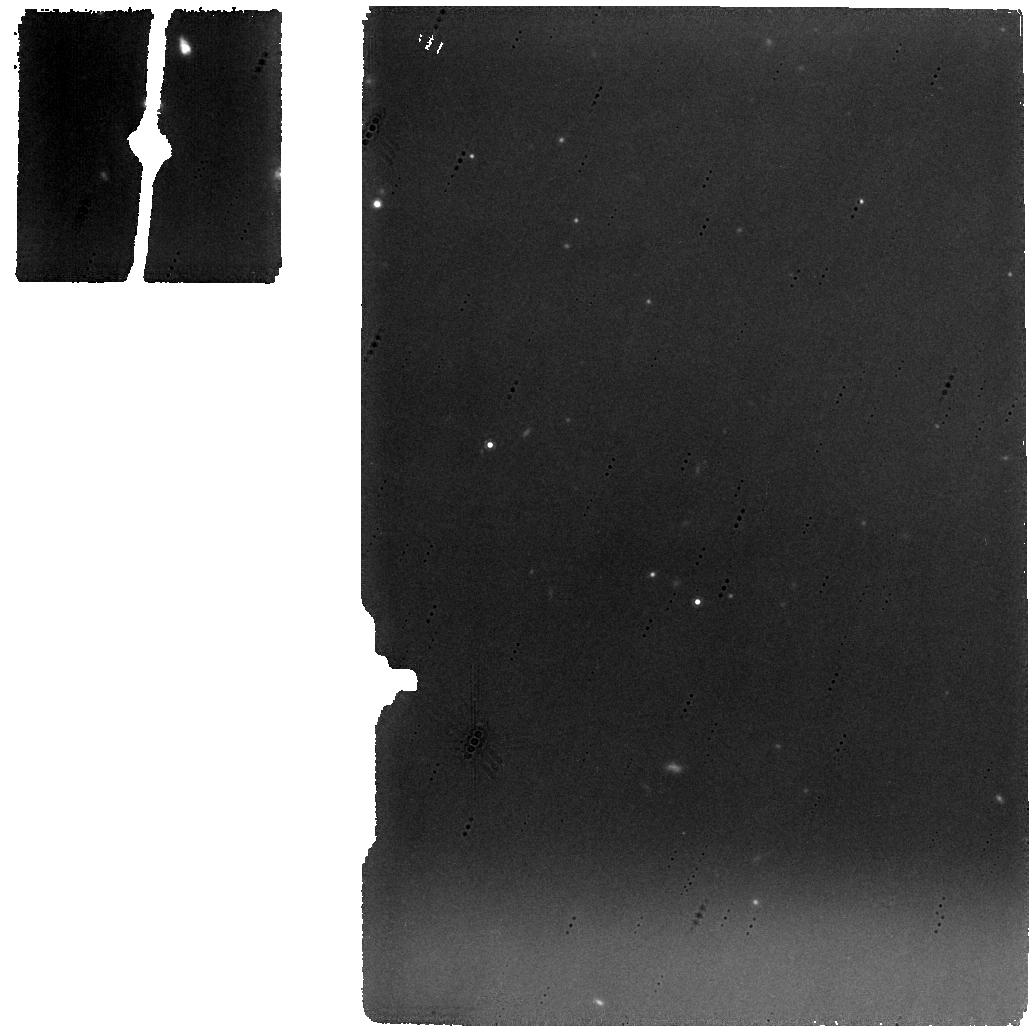
Target: HIGHZODI-DOY117
Instrument: MIRI
Filter: F1000W
Exposure: 7 min
Observation ID: jw01448-o007_t018_miri_f1000w

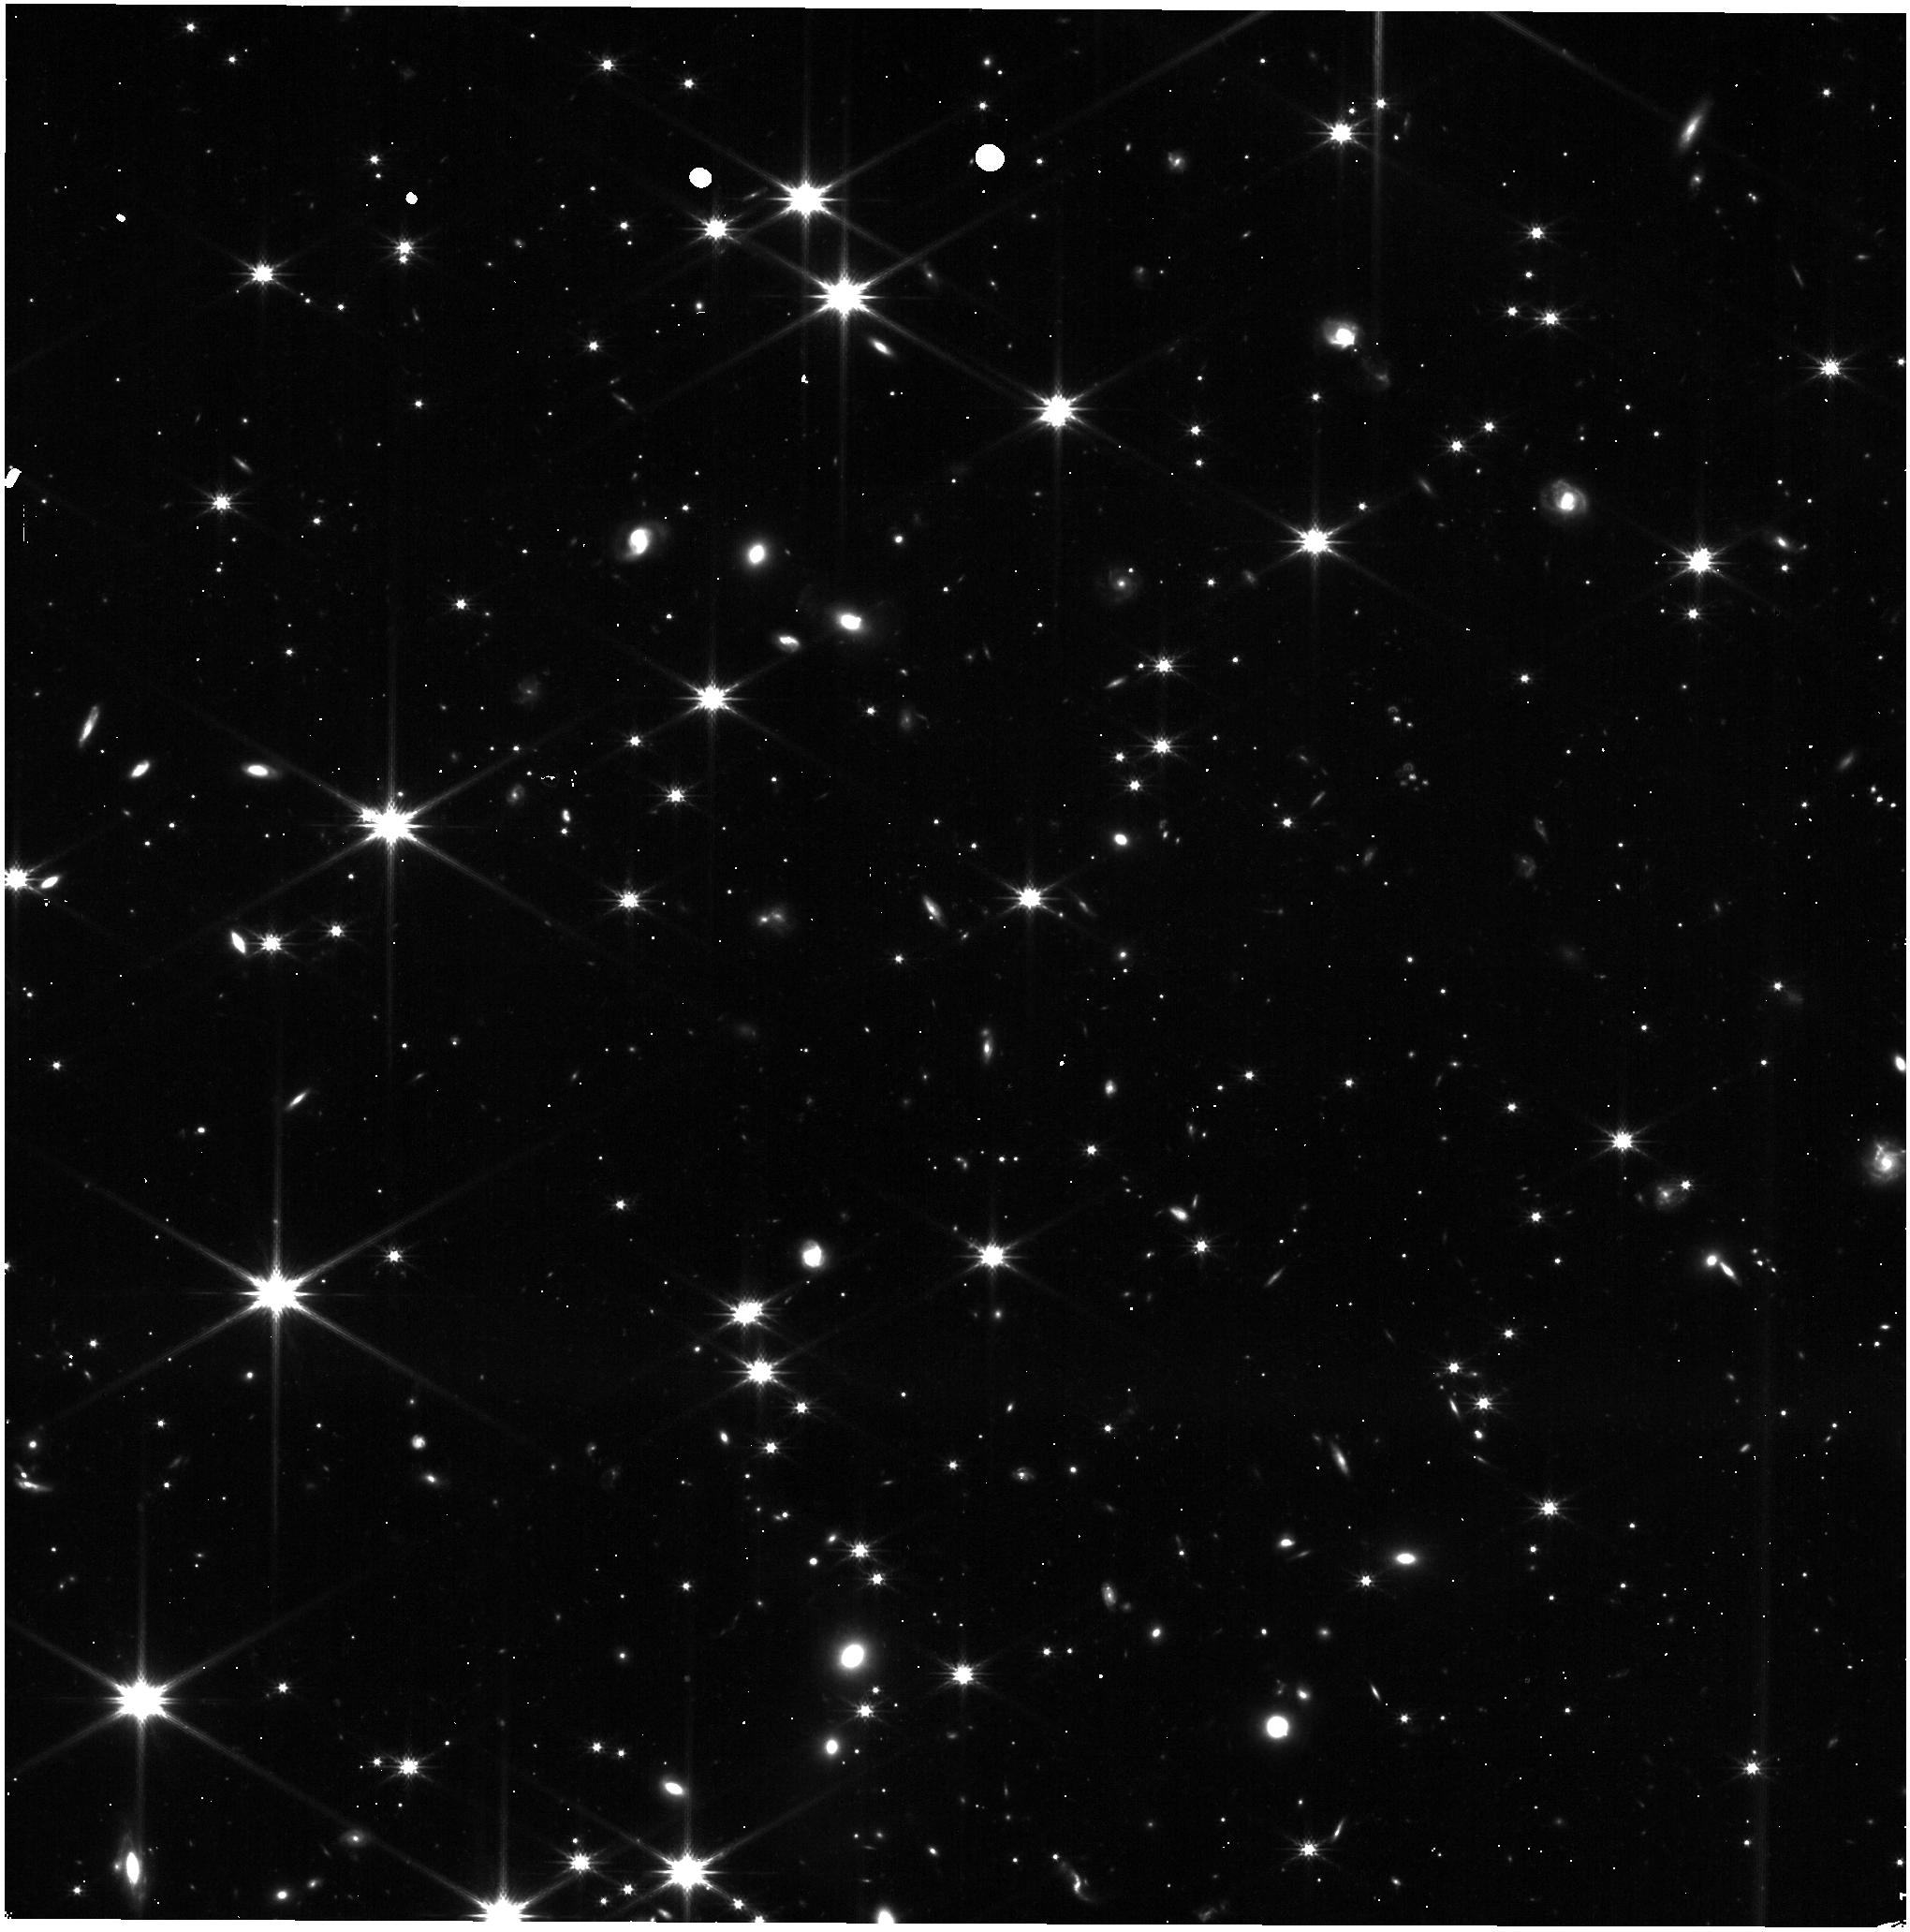
Target: 12MINZODY
Instrument: NIRISS
Filter: CLEAR+F200W
Exposure: 5 min
Observation ID: jw01448-o015_t005_niriss_clear-f200w

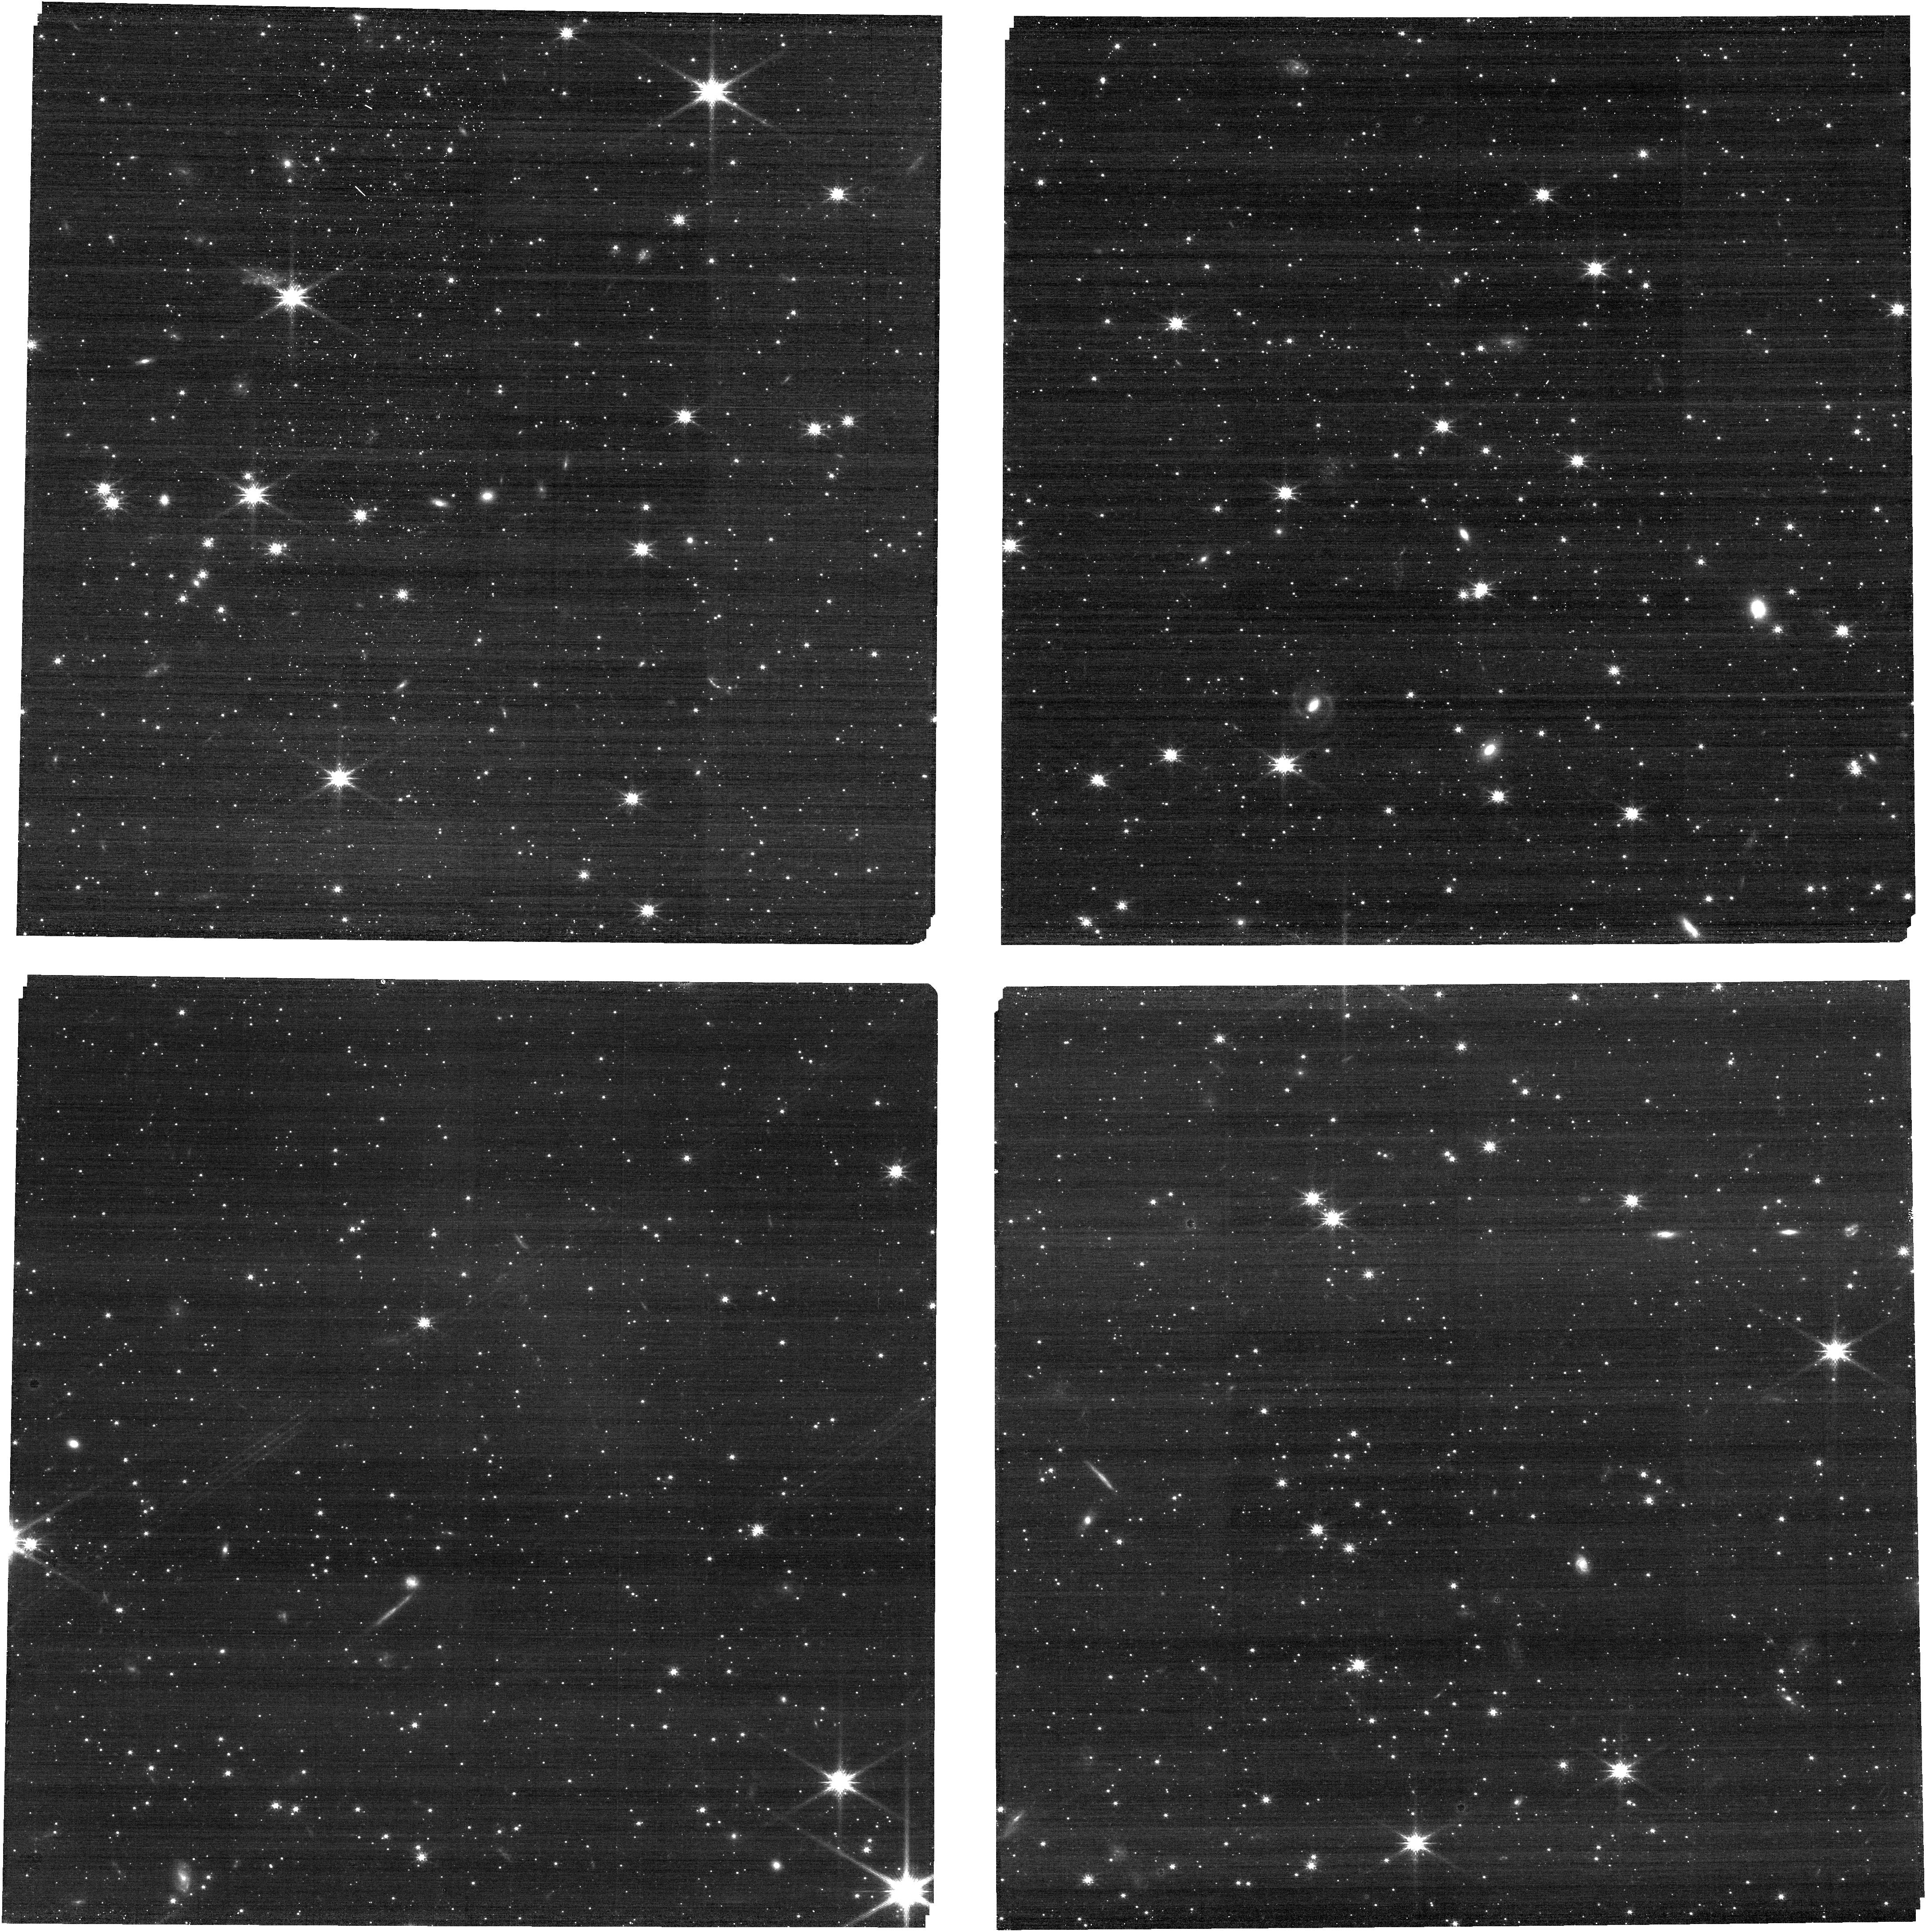
Target: CVZ-S
Instrument: NIRCAM
Filter: F115W
Exposure: 8 min
Observation ID: jw01448-o006_t006_nircam_clear-f115w

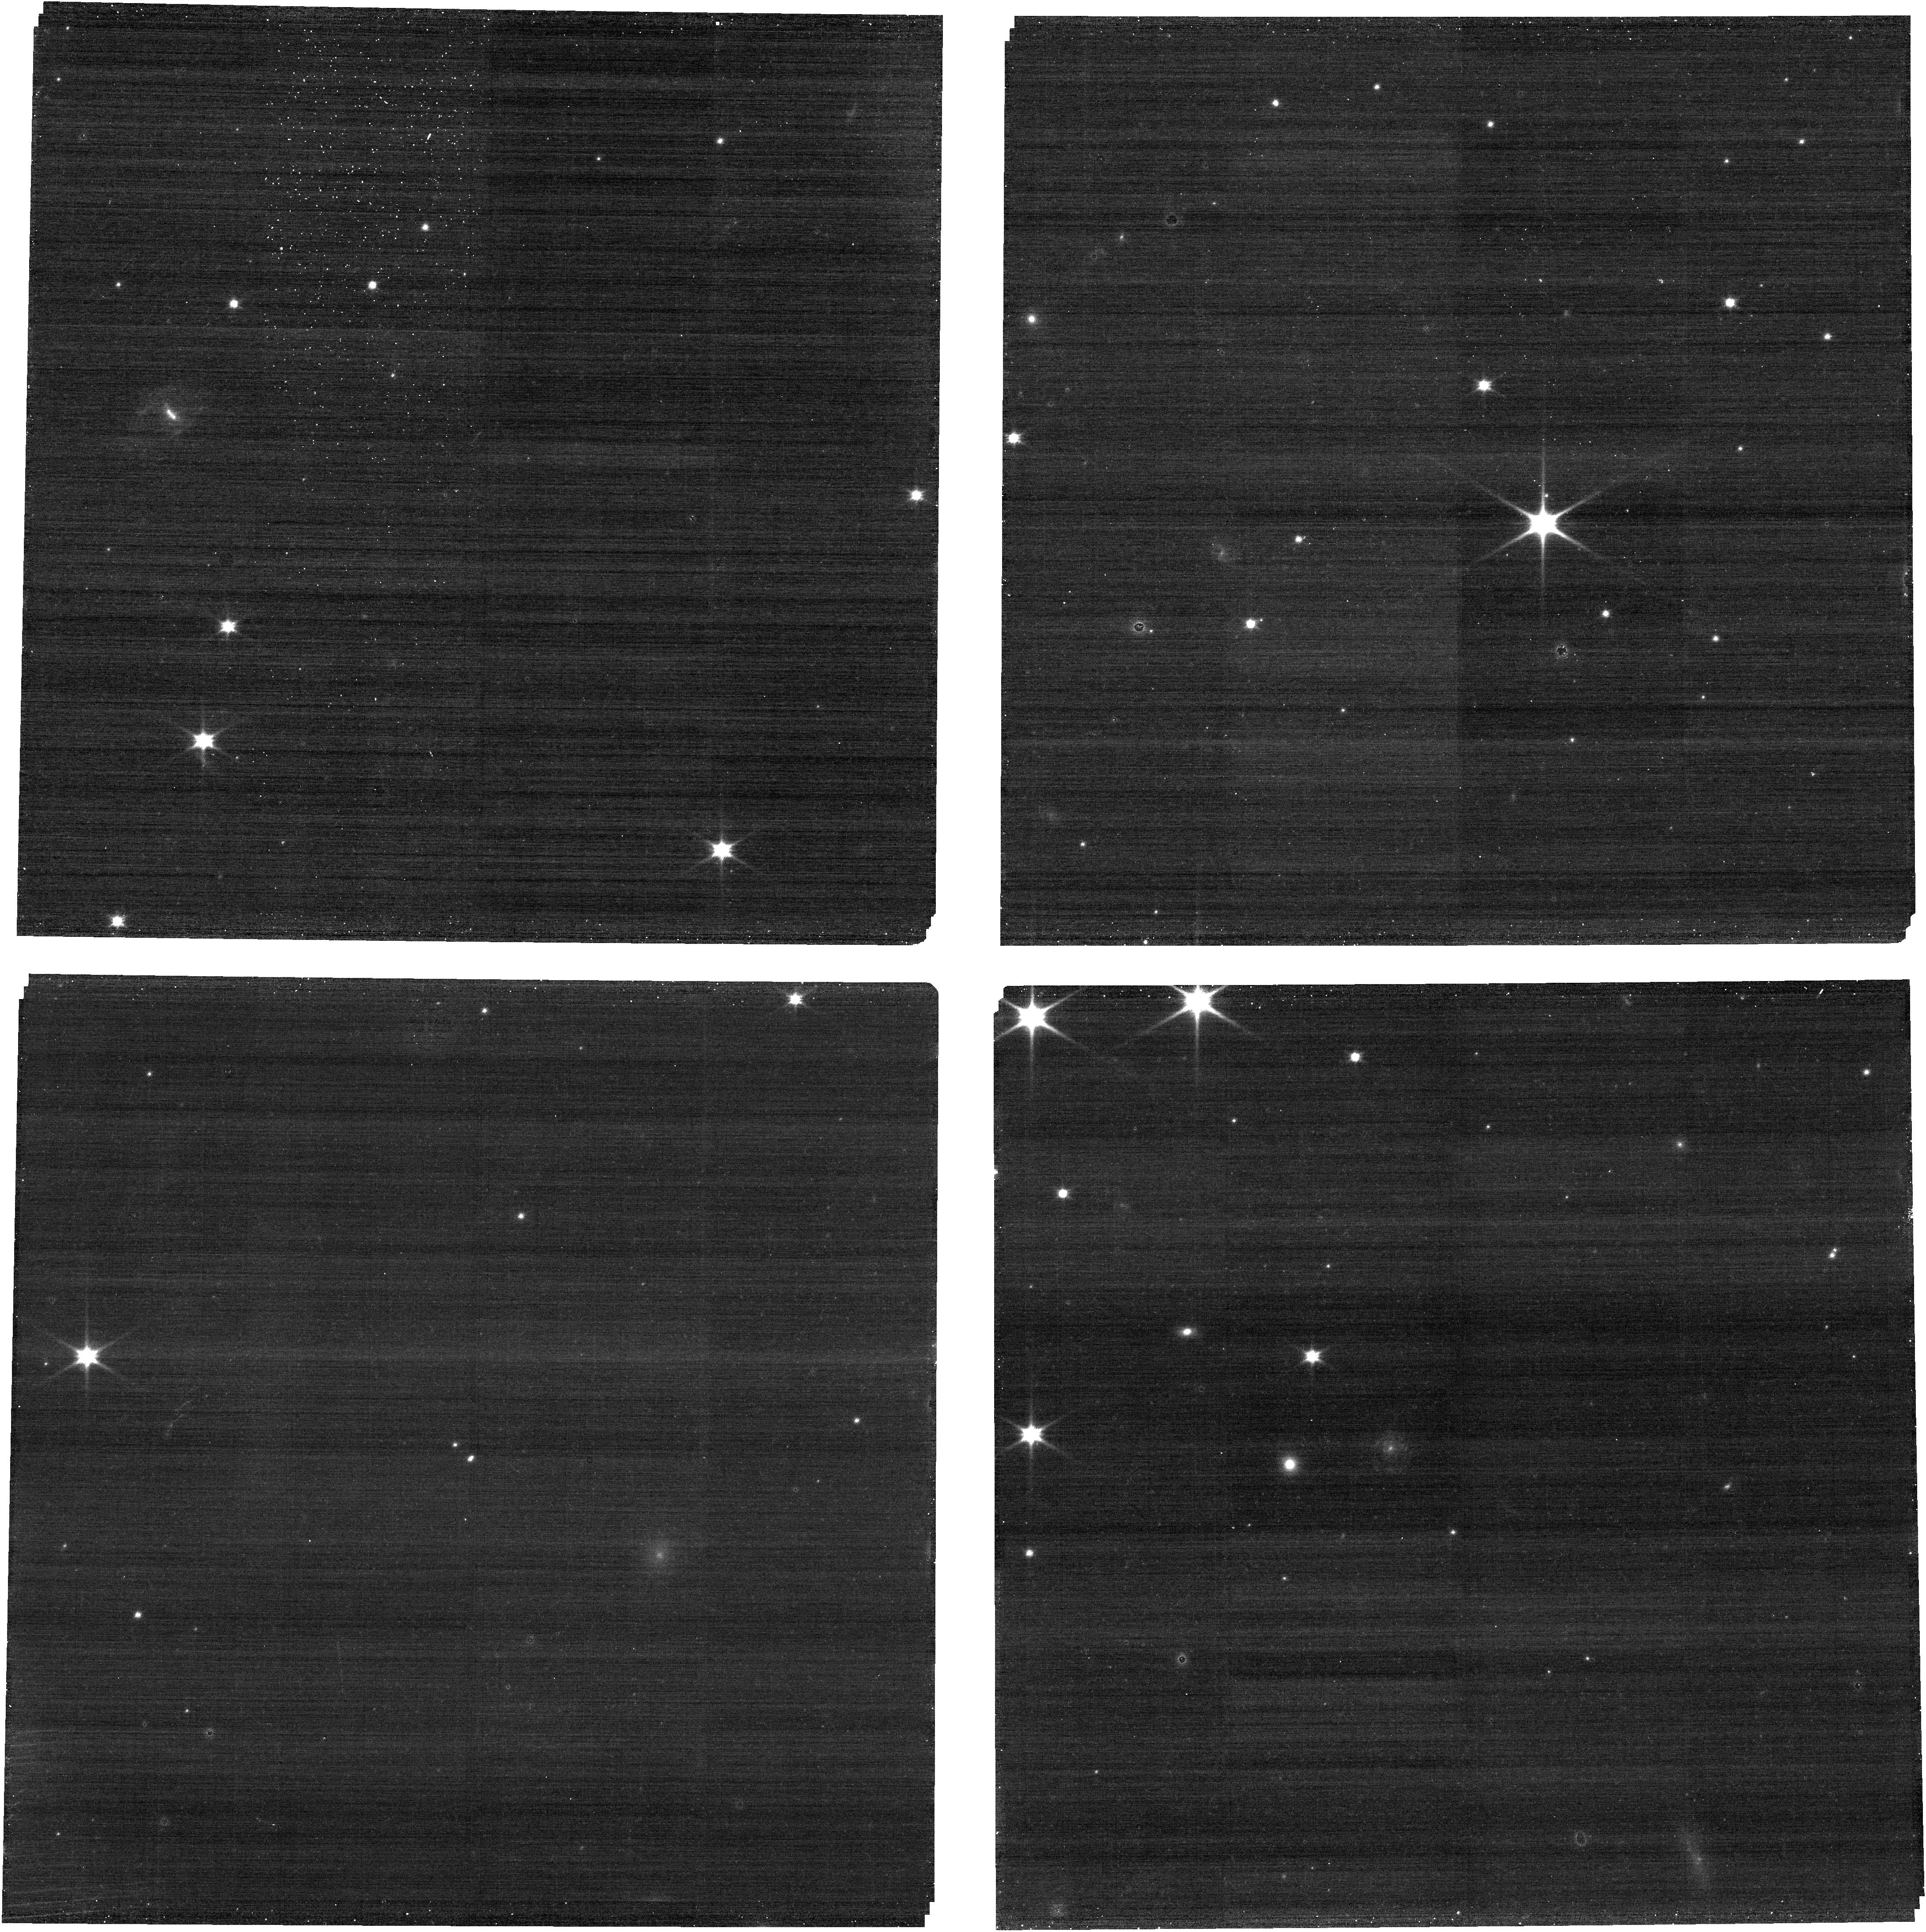
Target: LOW-BACKGROUND-POINTING552
Instrument: NIRCAM
Filter: F070W
Exposure: 8 min
Observation ID: jw01448-o004_t015_nircam_clear-f070w

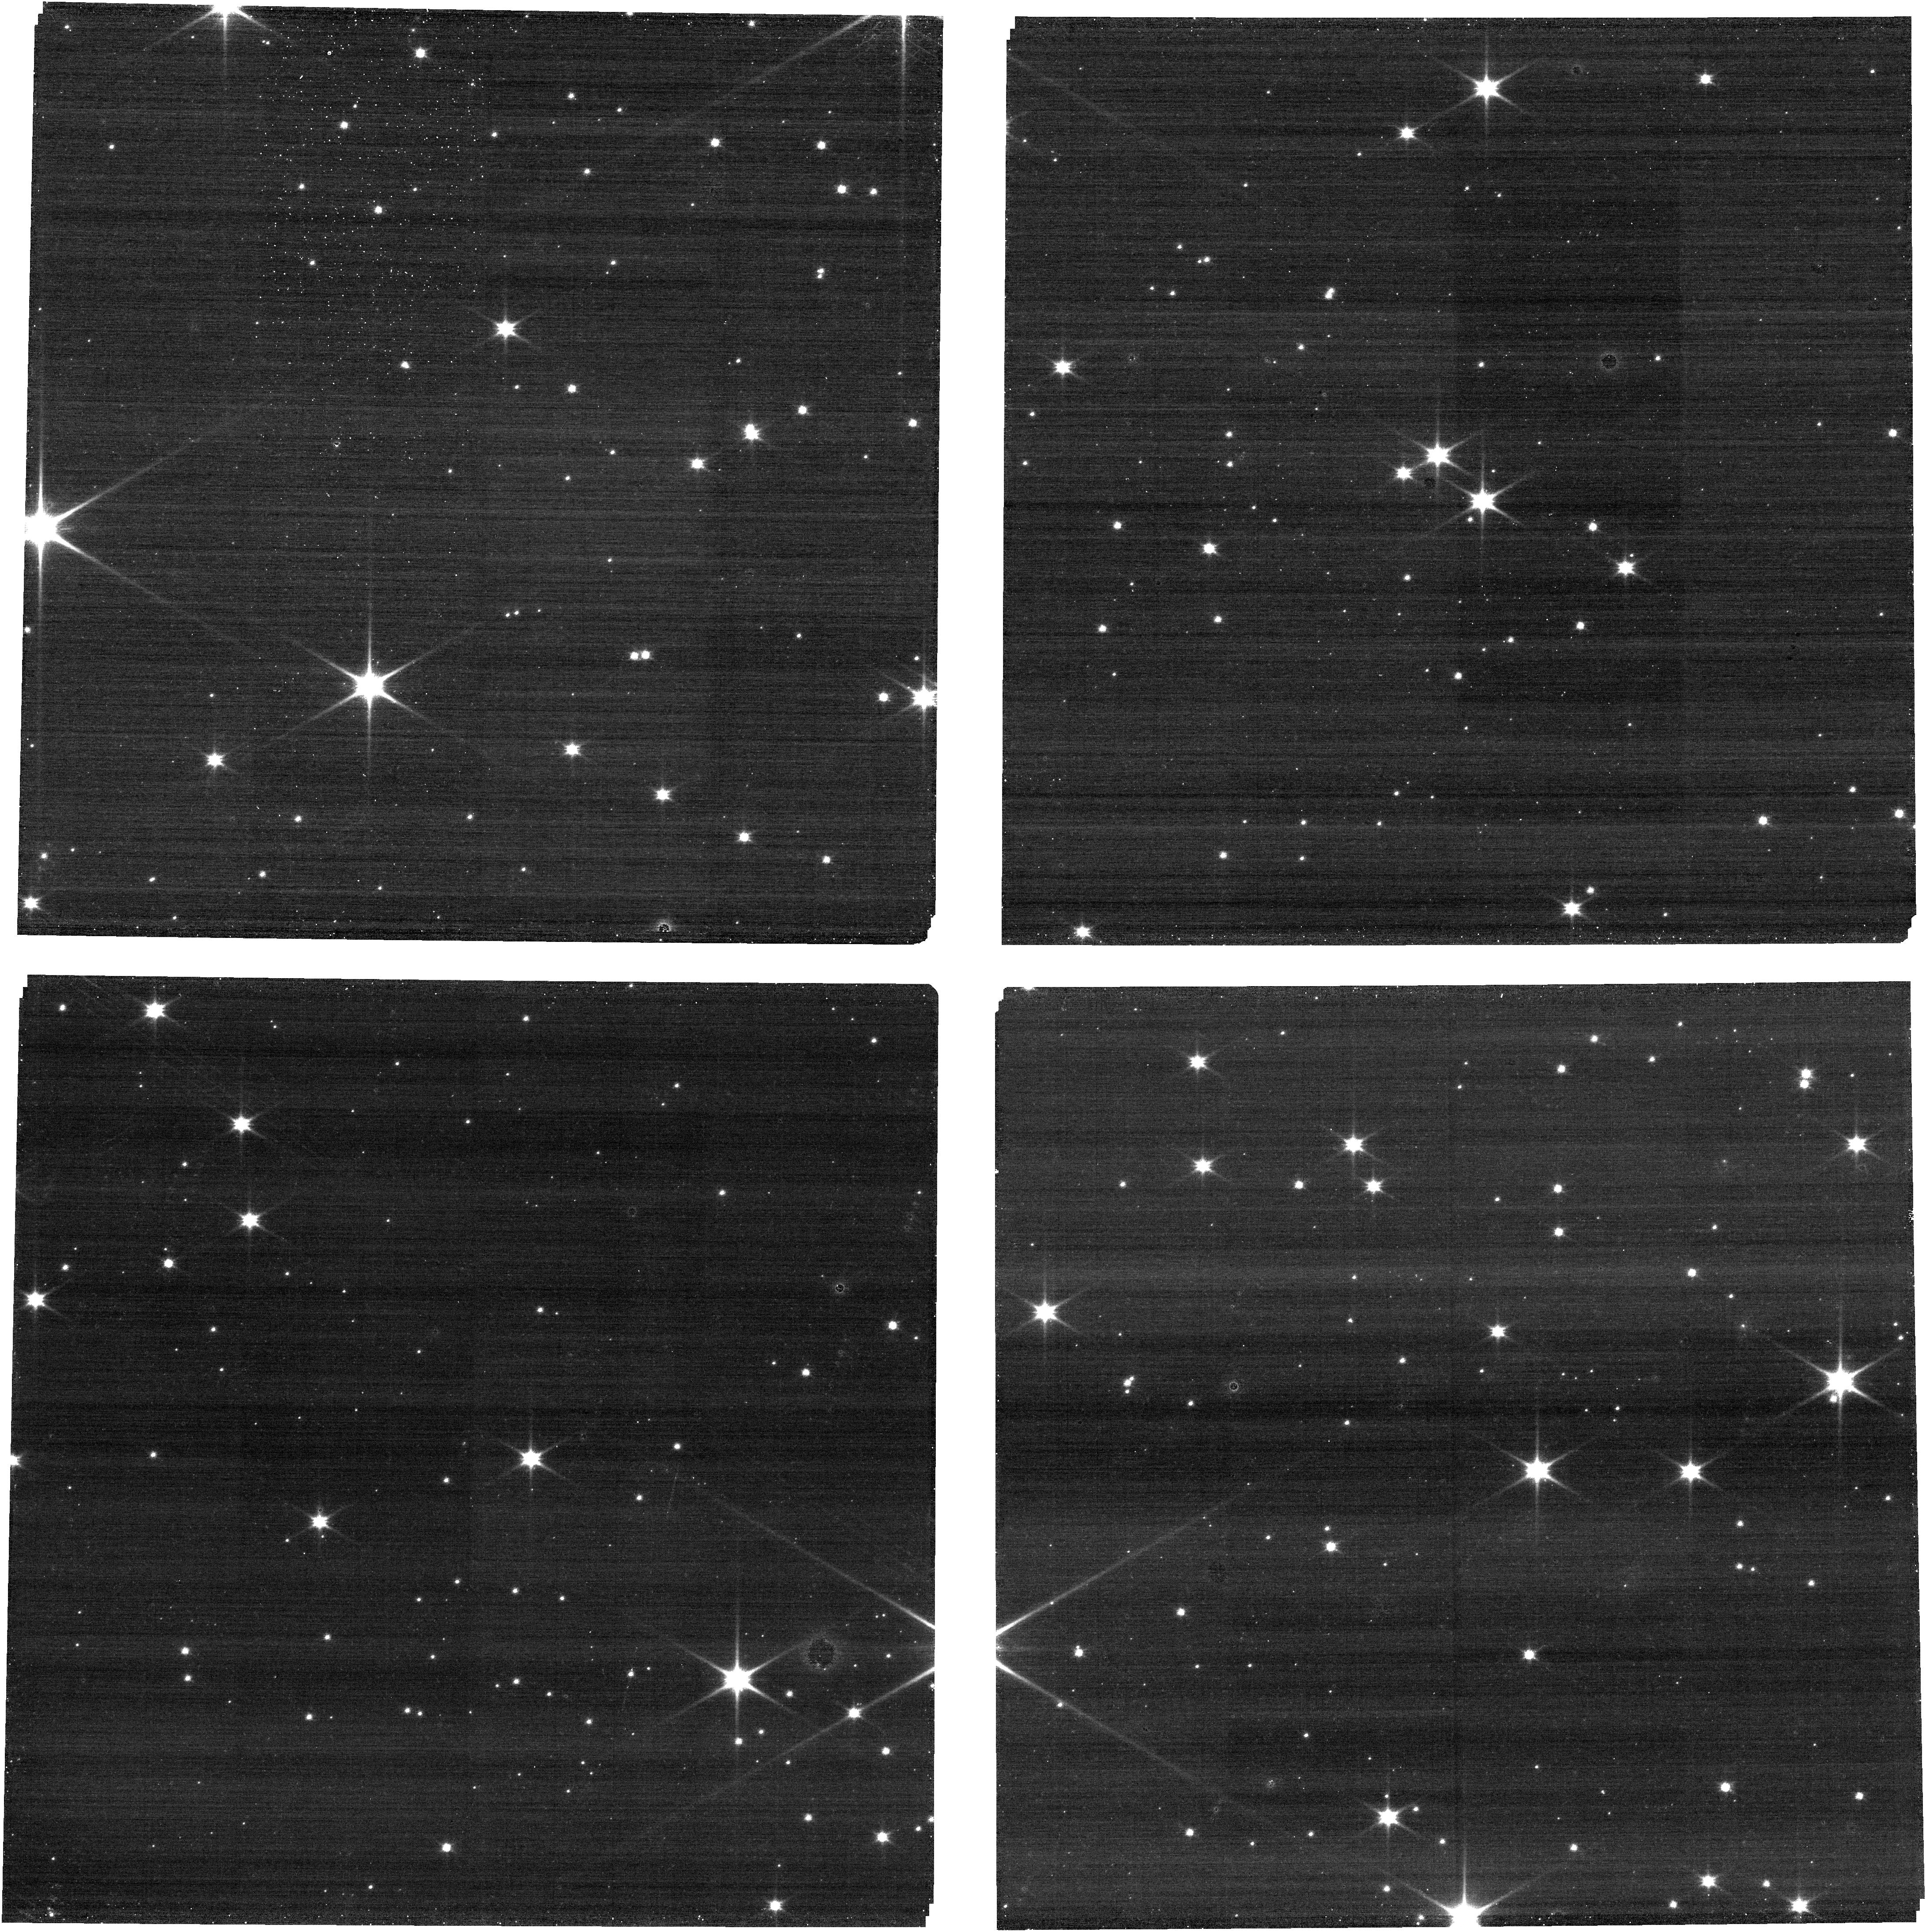
Target: NAME-GALACTIC-CENTER-OFFSET
Instrument: NIRCAM
Filter: F070W
Exposure: 8 min
Observation ID: jw01448-o001_t024_nircam_clear-f070w

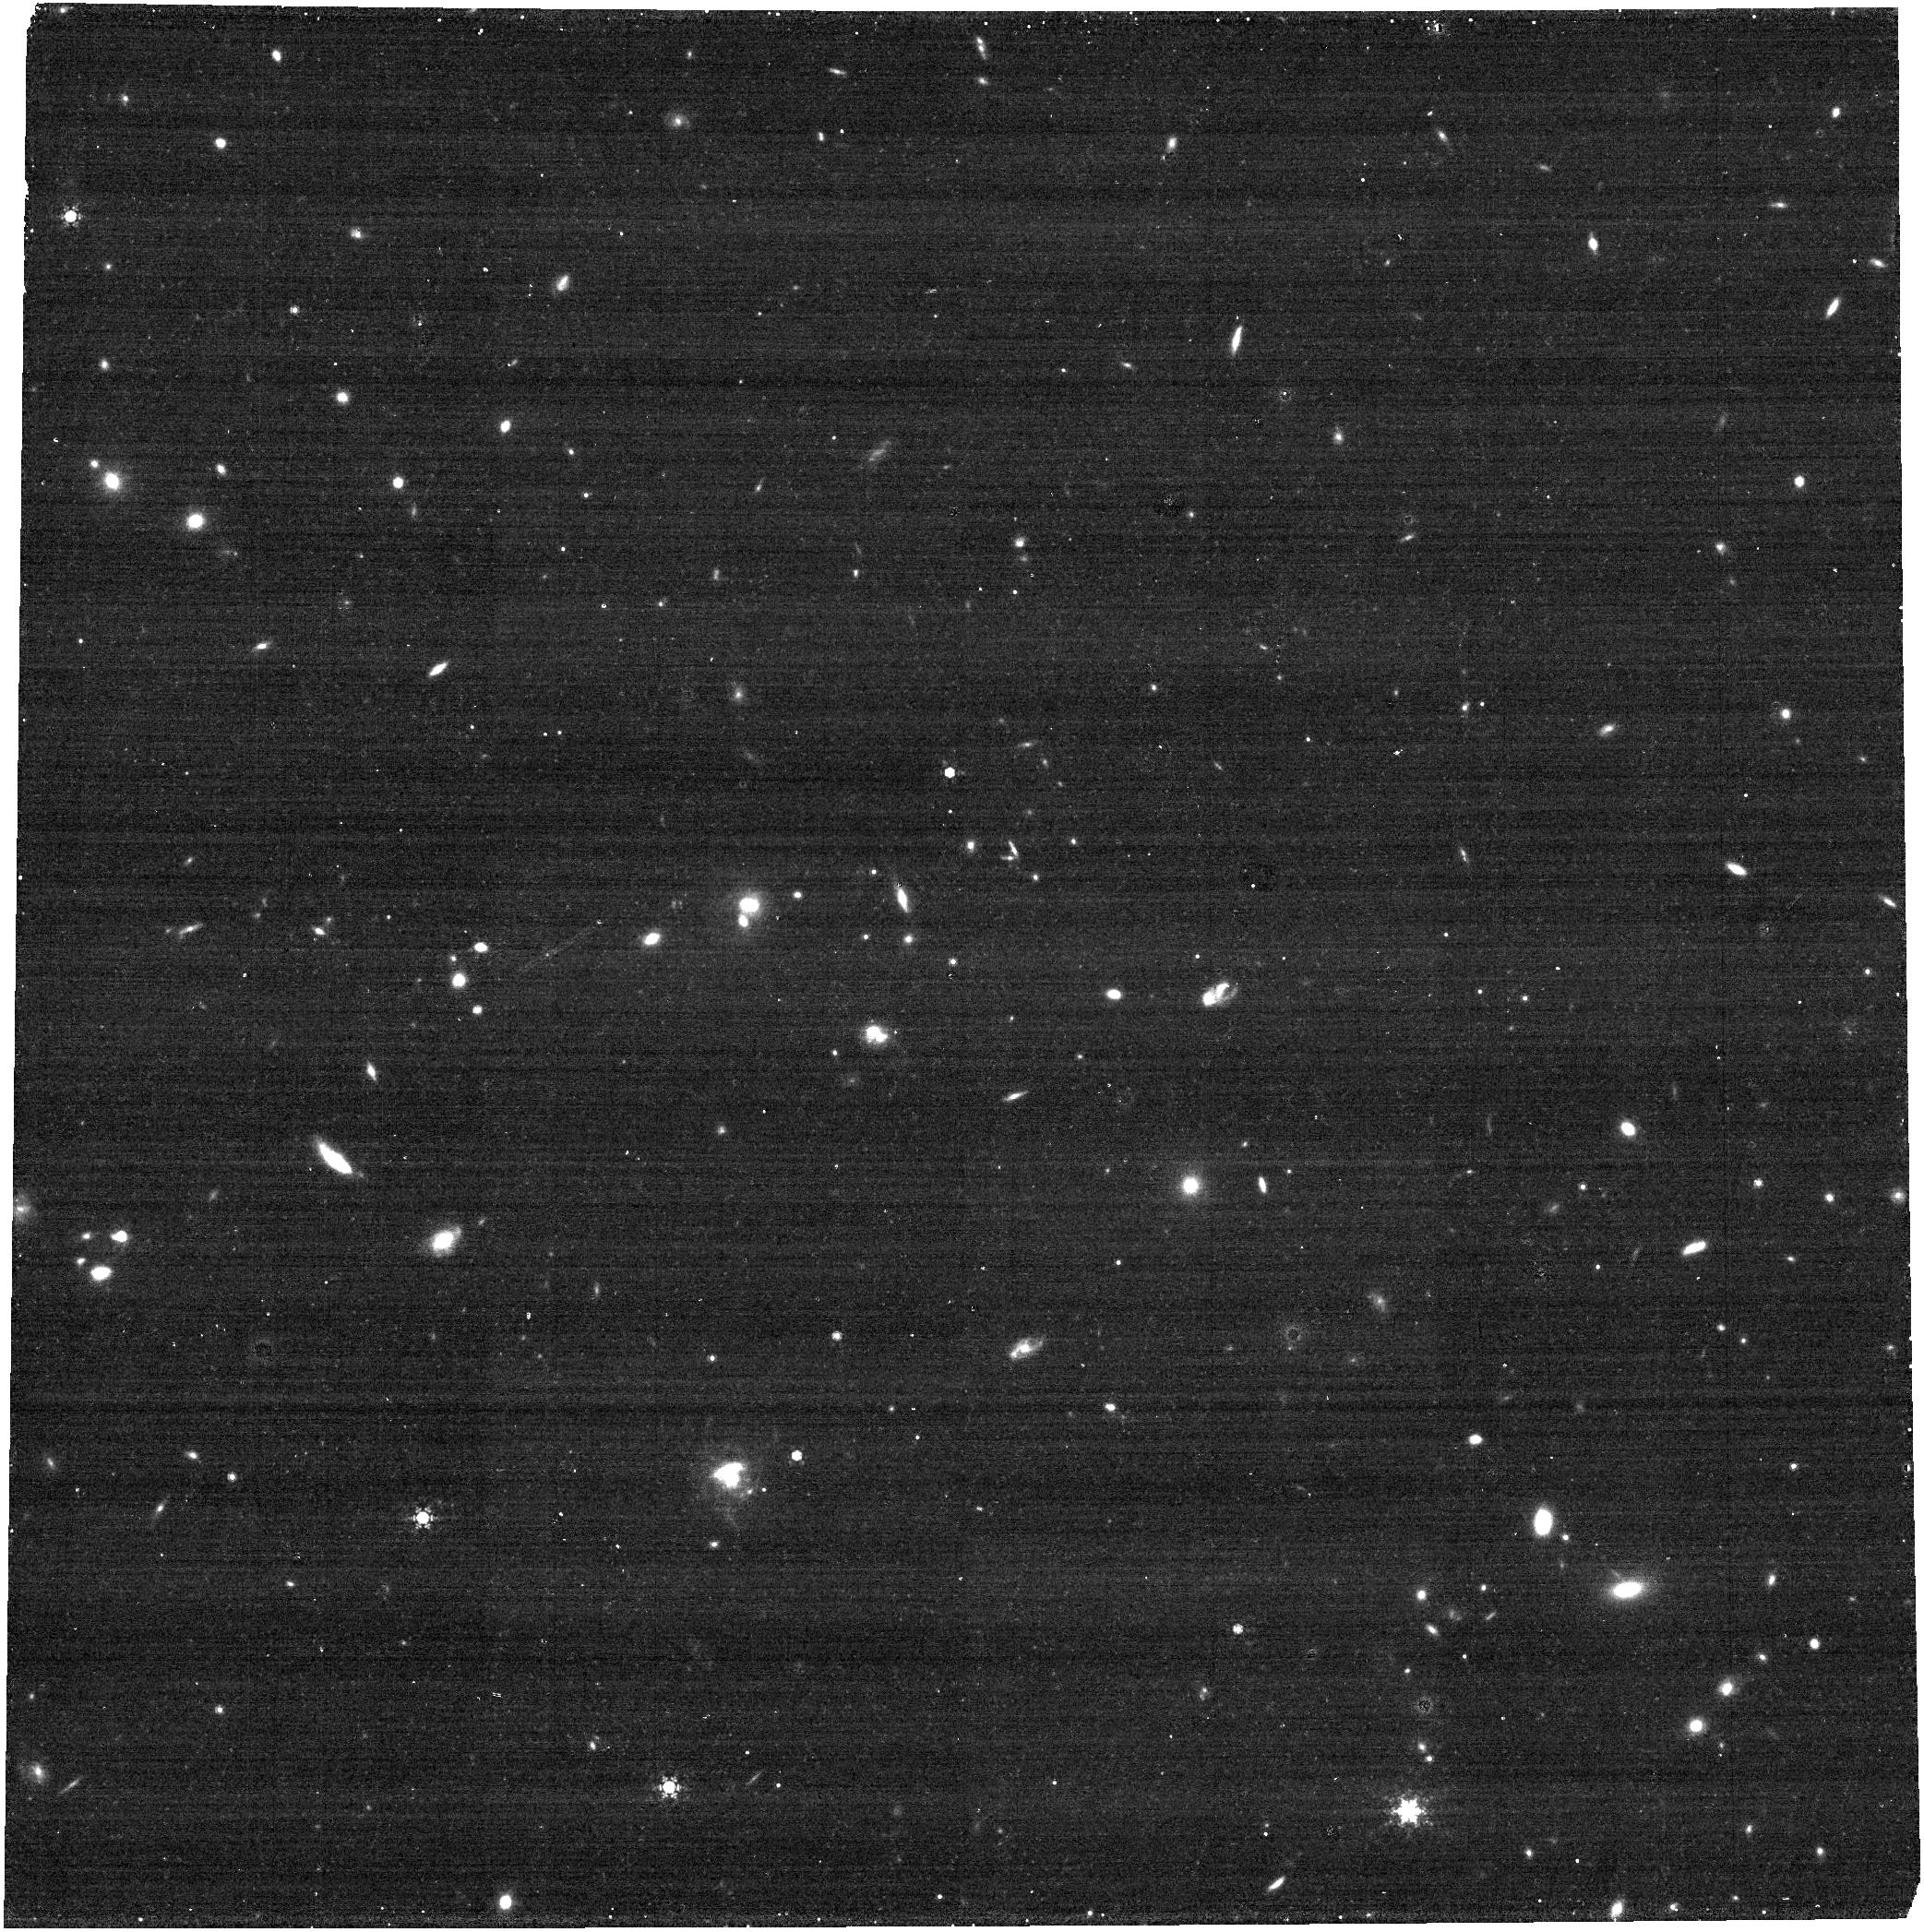
Target: LOW-BACKGROUND-POINTING118
Instrument: NIRCAM
Filter: F480M
Exposure: 8 min
Observation ID: jw01448-o002_t014_nircam_clear-f480m

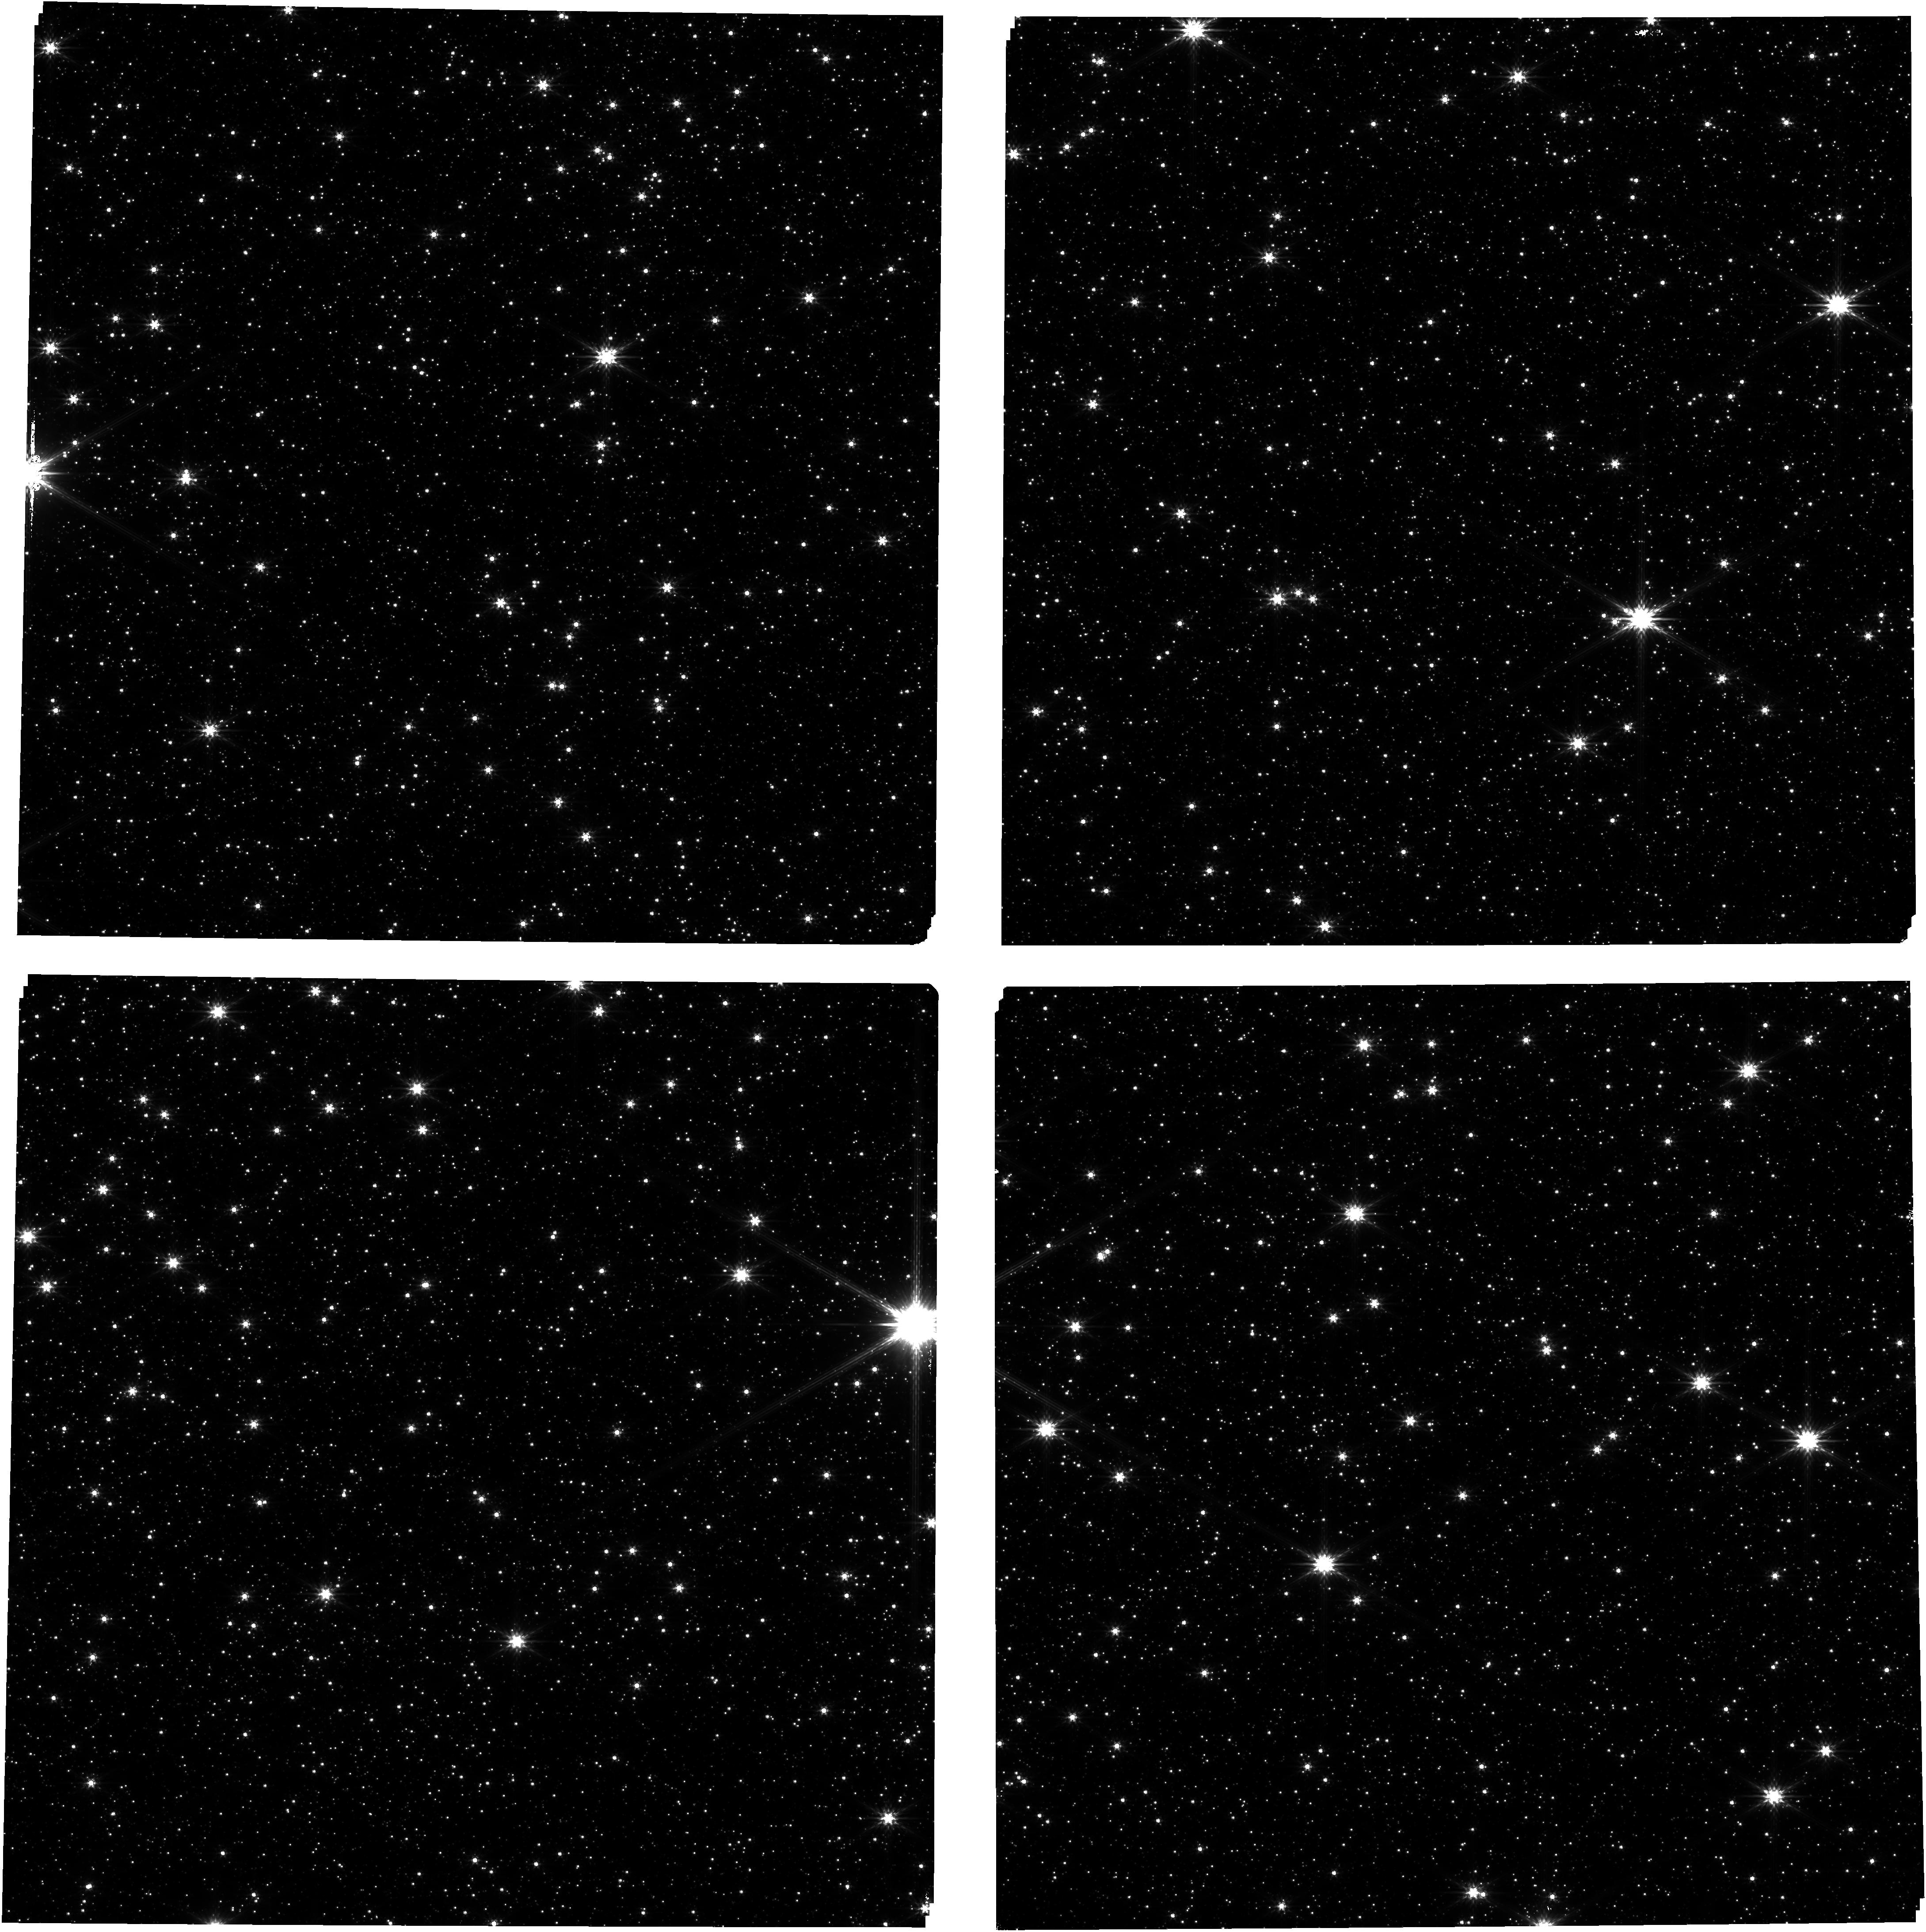
Target: MODERATEBGND
Instrument: NIRCAM
Filter: F200W
Exposure: 8 min
Observation ID: jw01448-o008_t016_nircam_clear-f200w

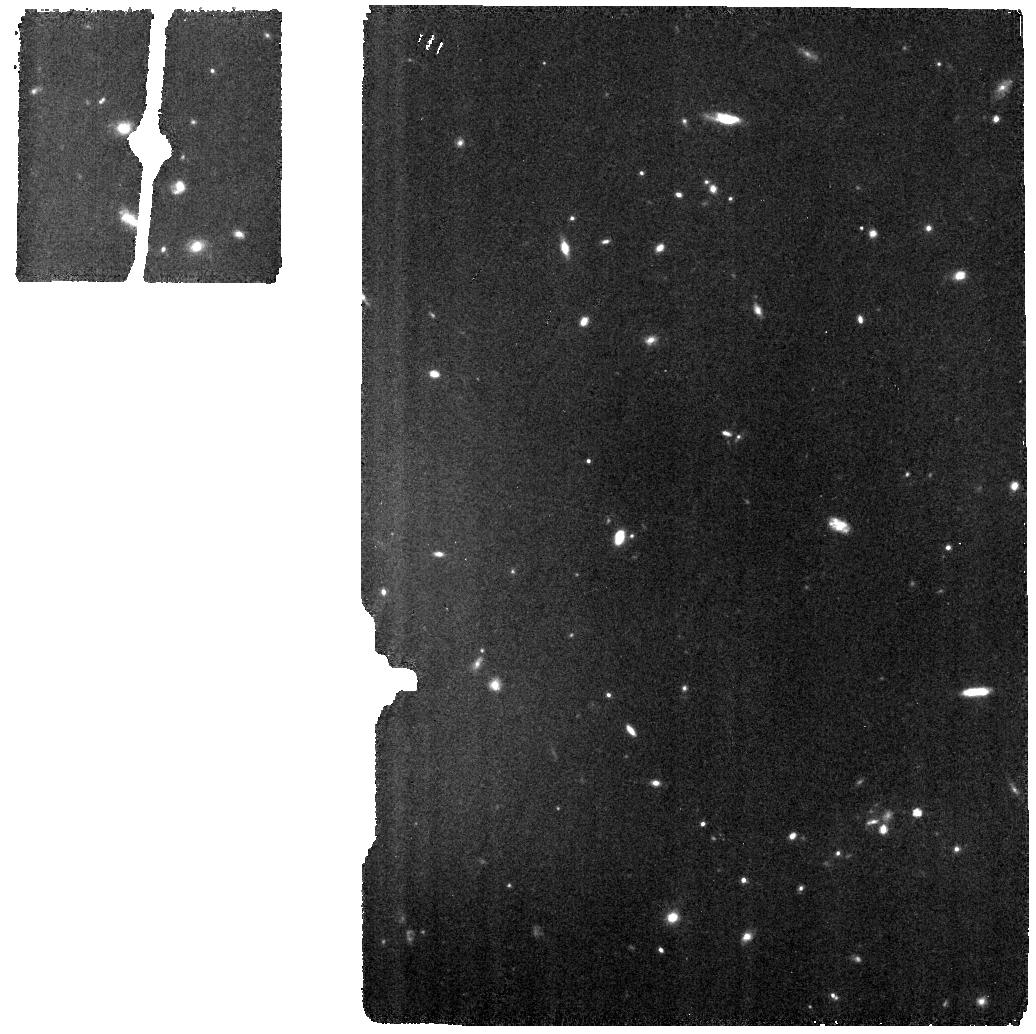
Target: EGS-OFFSET
Instrument: MIRI
Filter: F770W
Exposure: 7 min
Observation ID: jw01448-o003_t003_miri_f770w

Stray Light Pointed Model Correlation (PI: Smith, Erin)

The pointed stray light observations will use multiple near-IR and mid-IR filters covering the spectral response of NIRCam and MIRI at 8 sky pointings. We also propose to characterize the background and straylight from 0.6 to 5.3 micron over the NIRSpec field of view by means of MOS observations at 3 pointings, and NIRISS imaging and grism observations at 3-5 sky pointings. The listed points (Table 1) correspond to the modeled sky pointings, one corresponds with the 1.2 min Zodi ‘Benchmark’ location, three correspond to deep field locations (or low background pointings if deep field are unavailable during commissioning), Continuous viewing zones and 3 pointings which explore stressing cases in the background model, 1) when the galactic center is observed face-on, 2) when moderate backgrounds in Zodiacal and non-Zodiacal backgrounds are observed, and 3) when Zodiacal light is at maximum with a minimum in-field contribution. Not all pointings may be available at all times, so alternate pointings may be used.